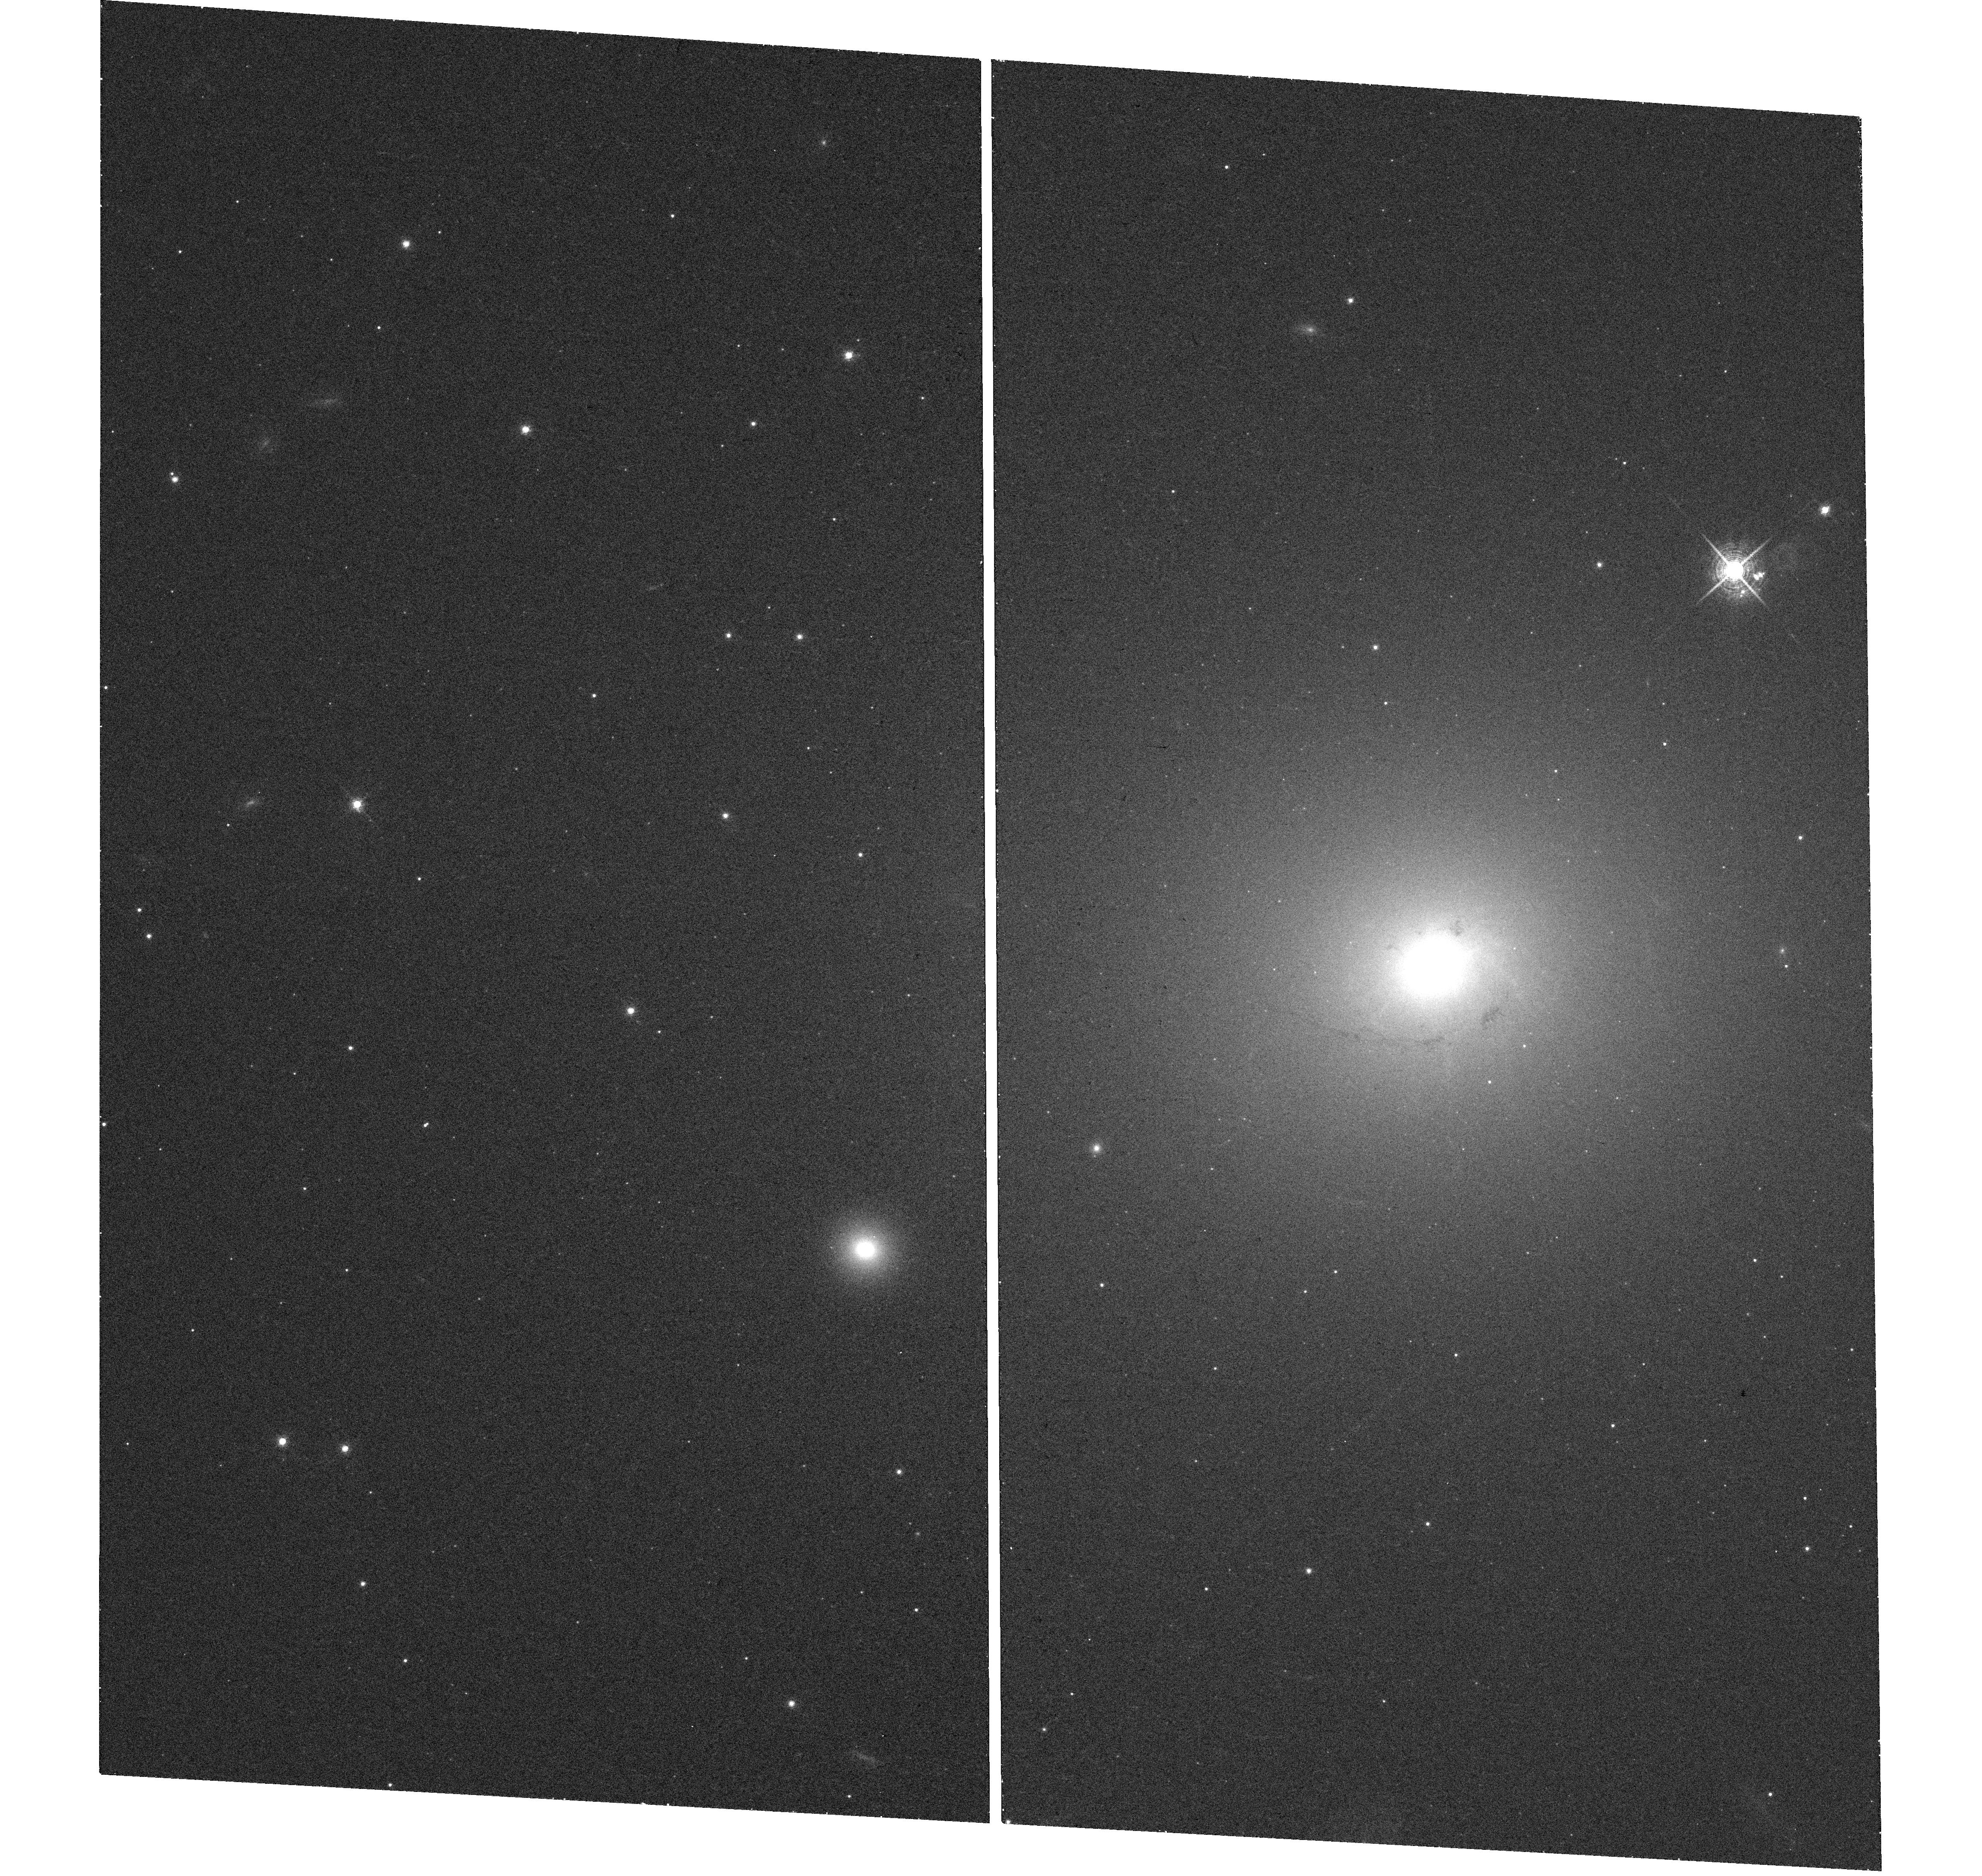
Target: NGC-4696
Instrument: WFC3/UVIS
Filter: F665N
Exposure: 19 min
Observation ID: hst_13821_02_wfc3_uvis_f665n_icle02

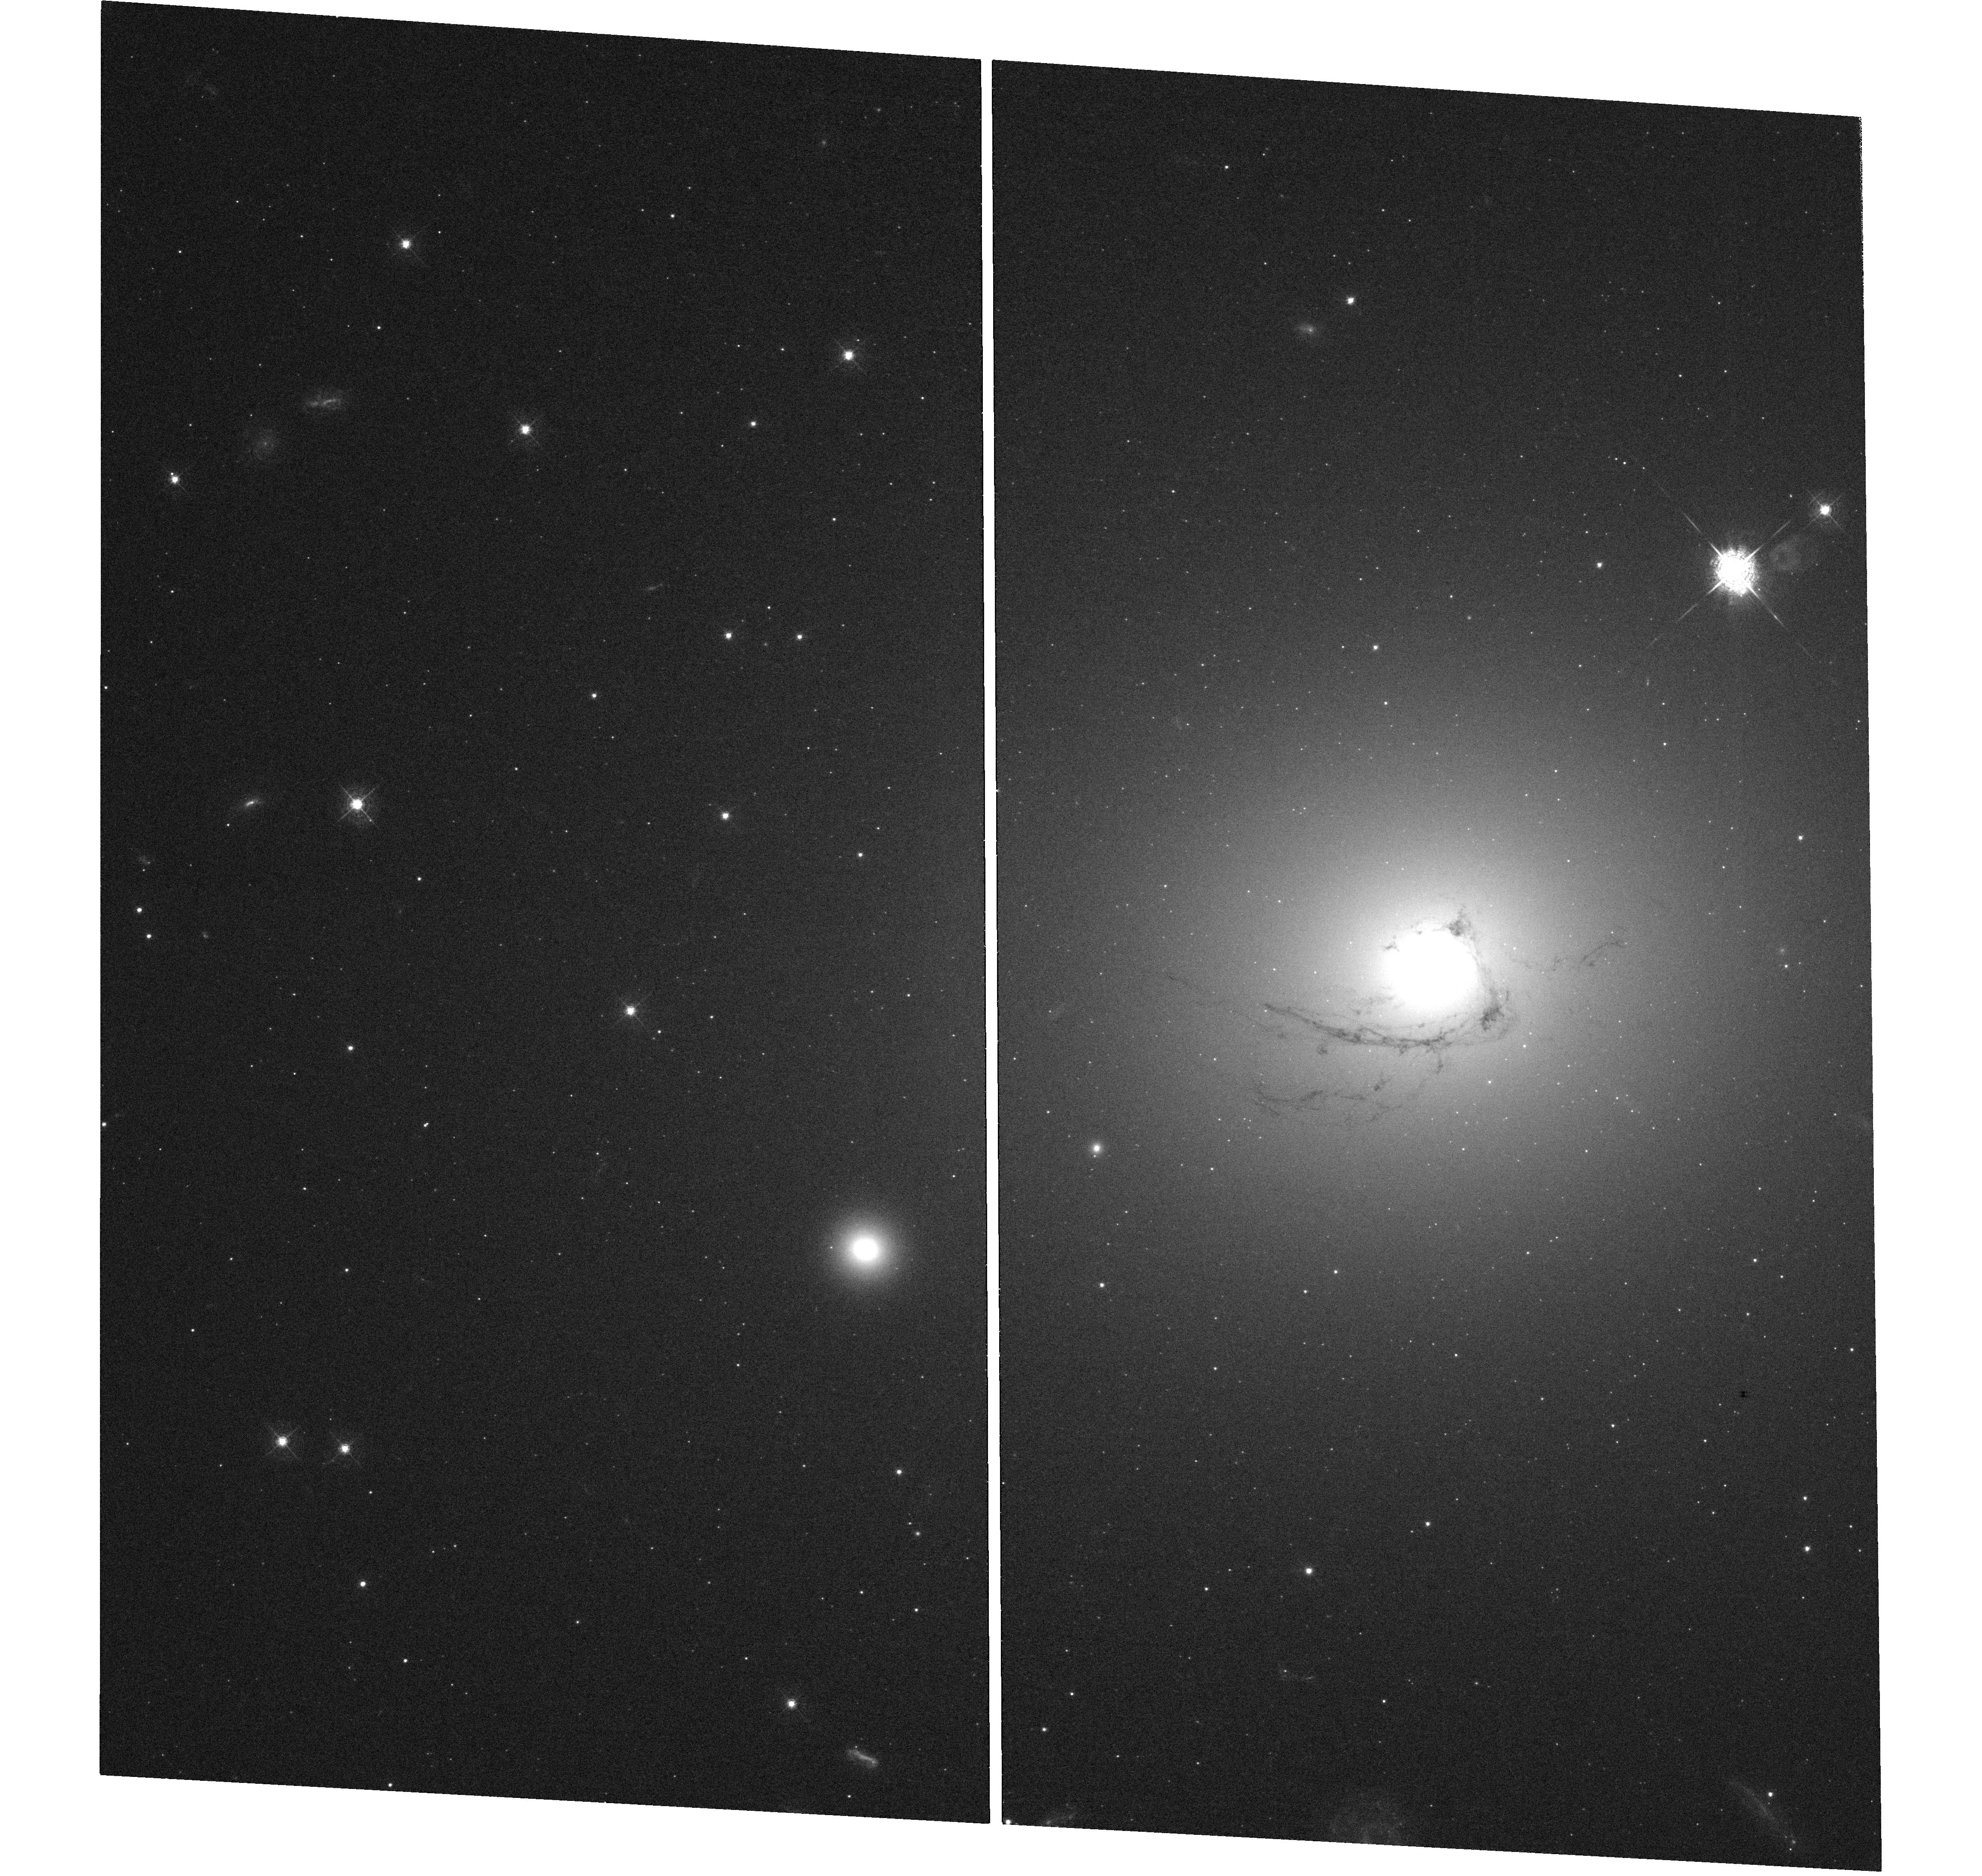
Target: NGC-4696
Instrument: WFC3/UVIS
Filter: F467M
Exposure: 1.5 h
Observation ID: hst_13821_02_wfc3_uvis_f467m_icle02

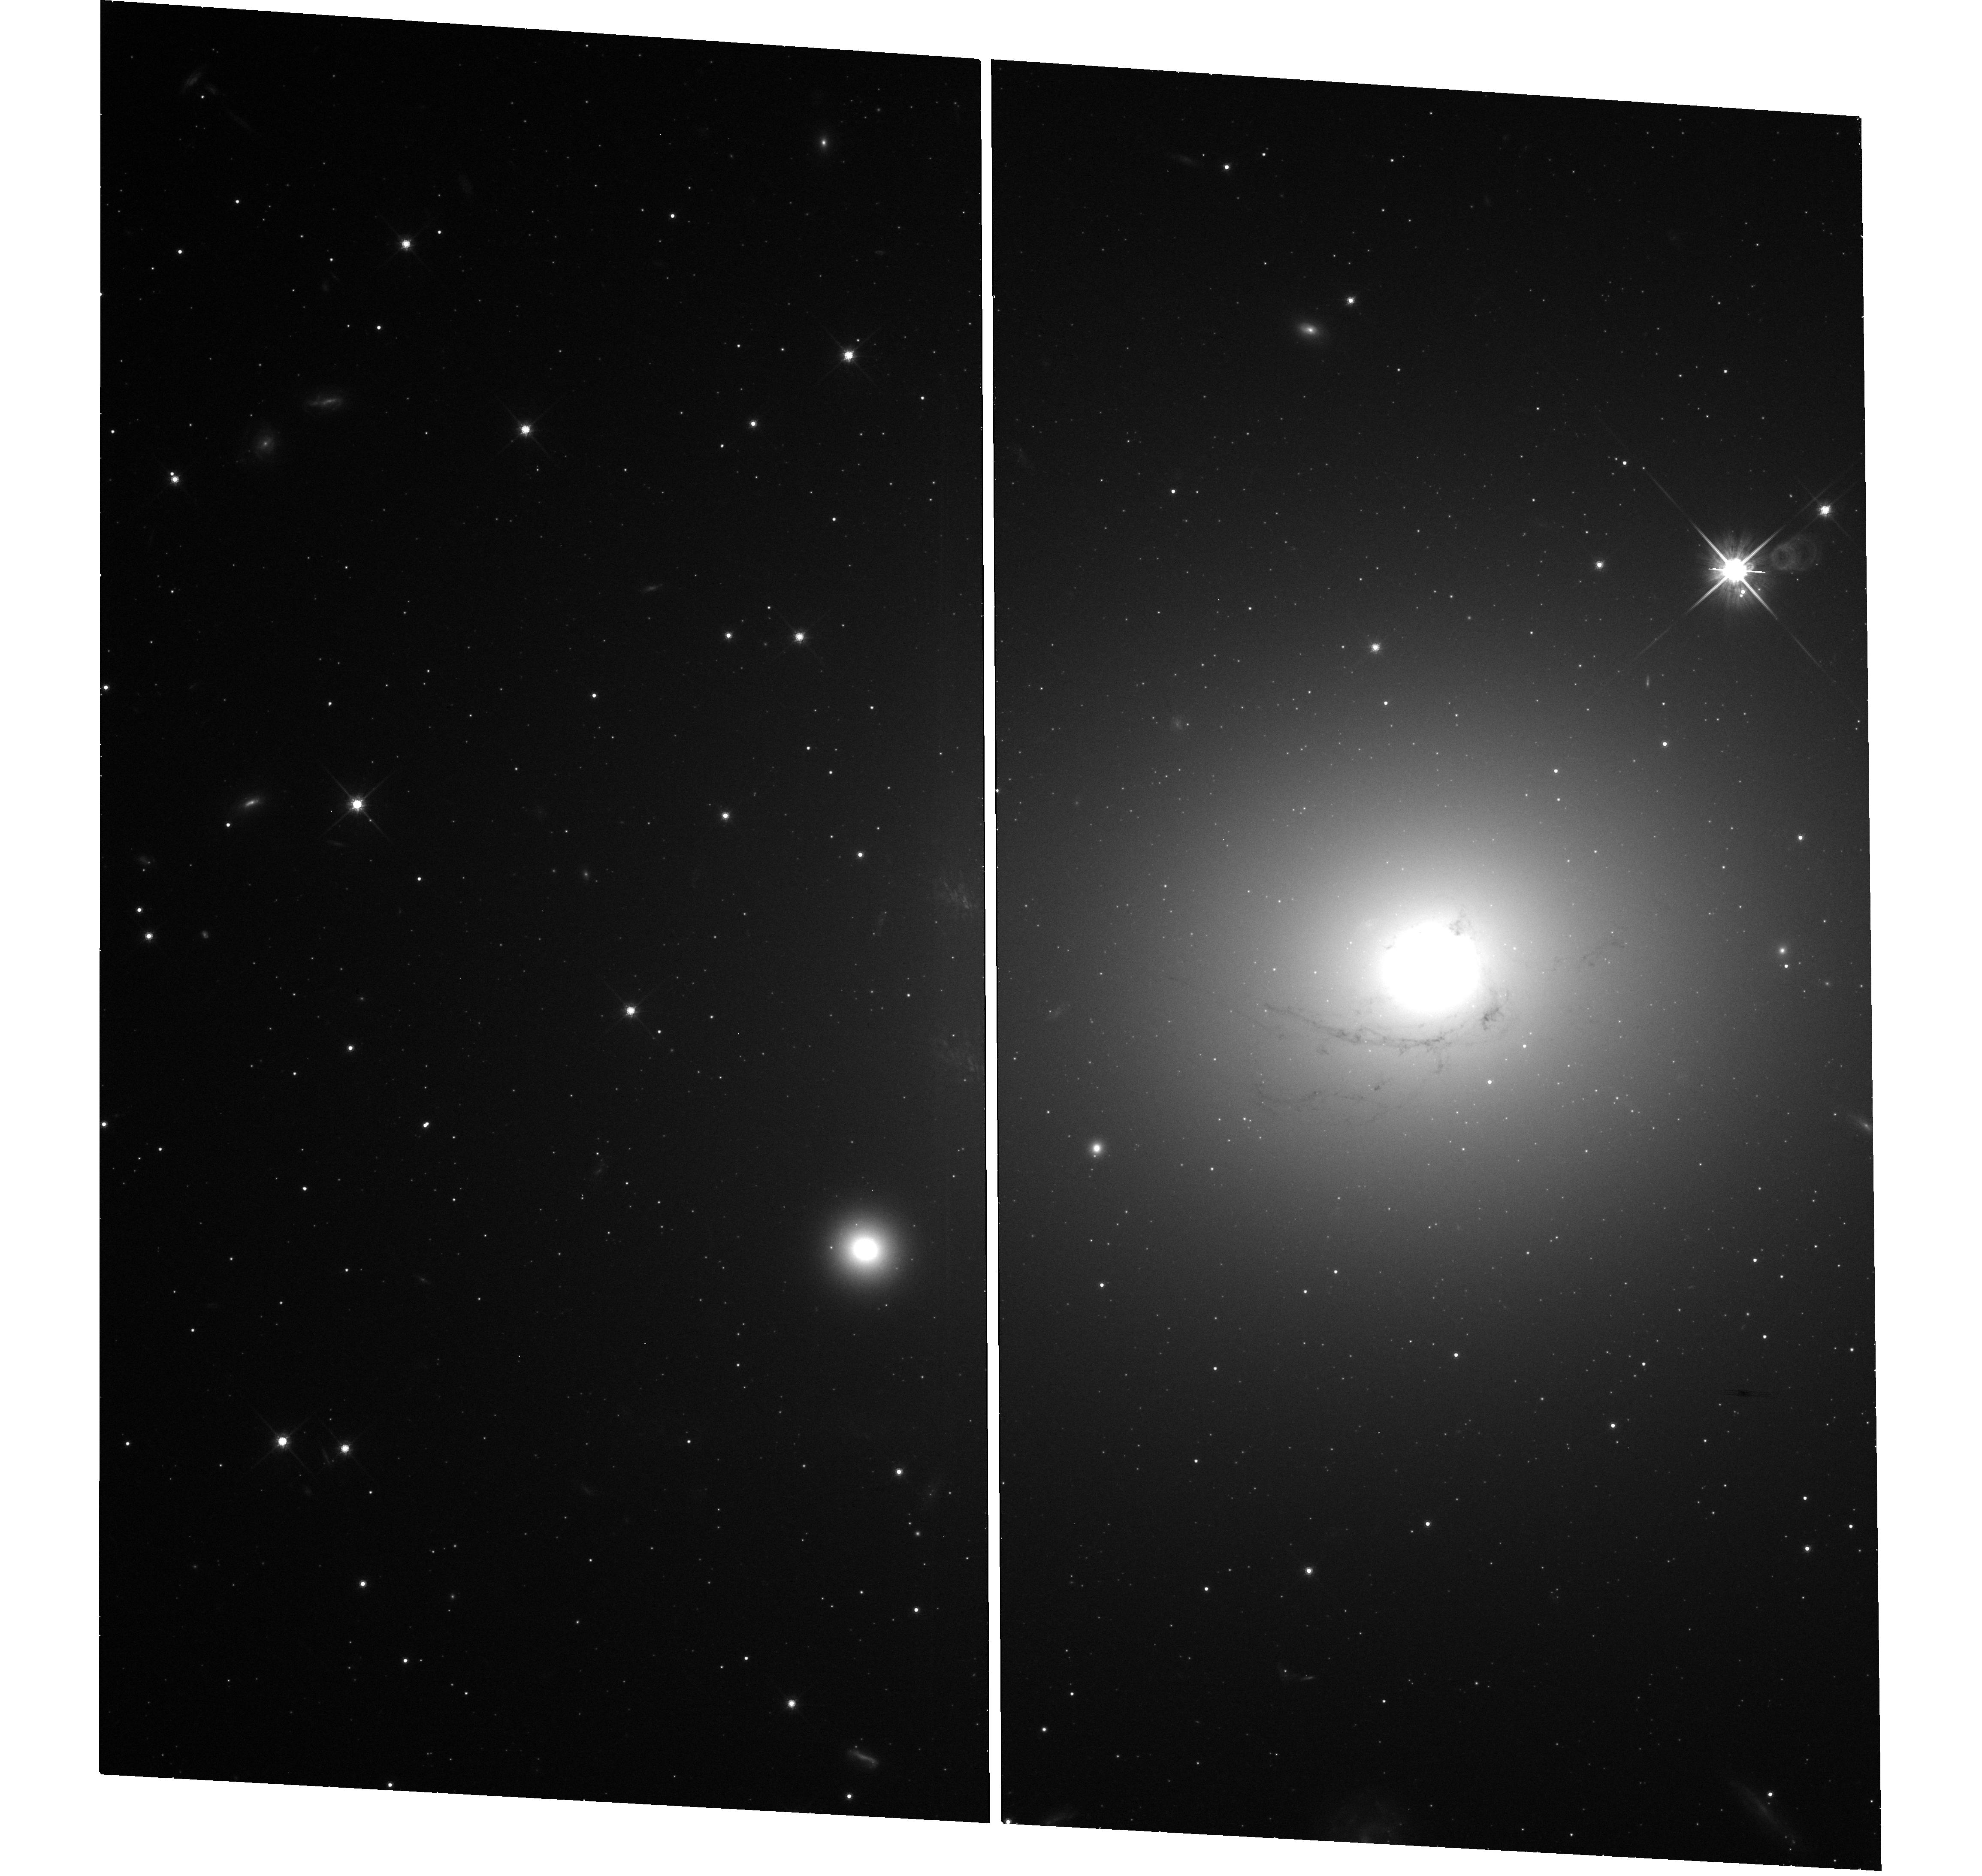
Target: NGC-4696
Instrument: WFC3/UVIS
Filter: F814W
Exposure: 19 min
Observation ID: hst_13821_02_wfc3_uvis_f814w_icle02

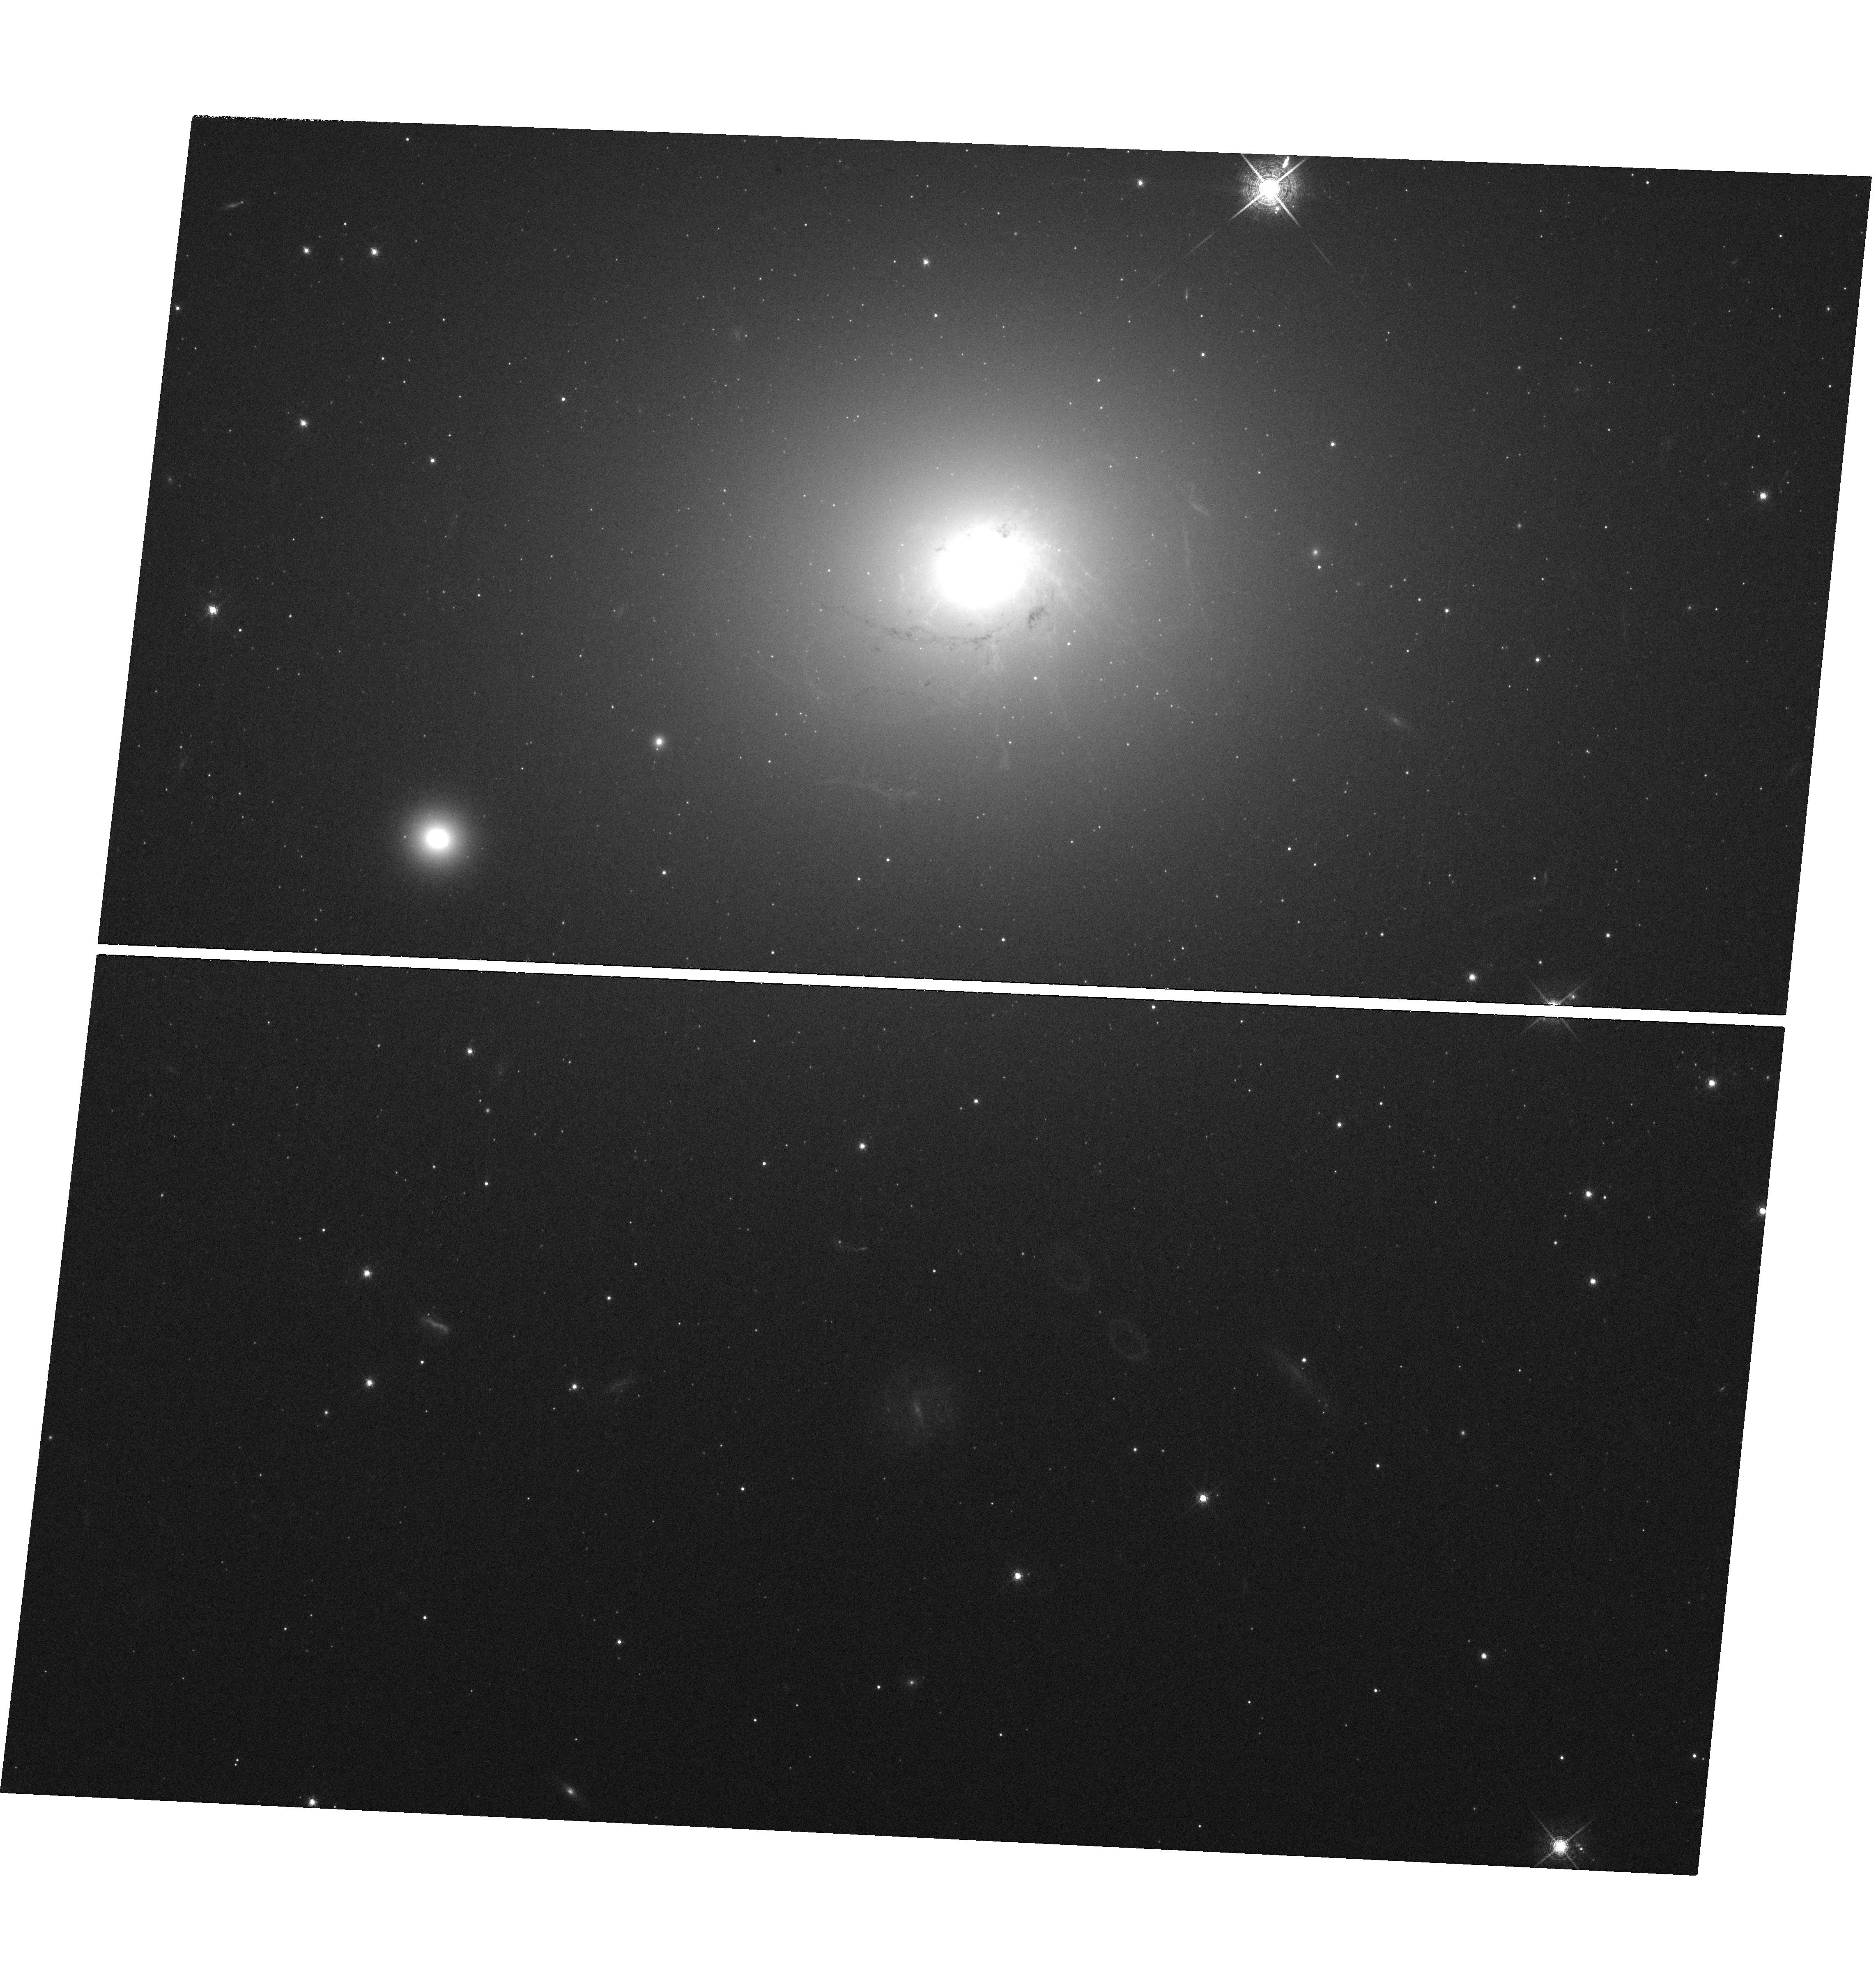
Target: NGC-4696
Instrument: WFC3/UVIS
Filter: F665N
Exposure: 3.7 h
Observation ID: hst_13821_03_wfc3_uvis_f665n_icle03

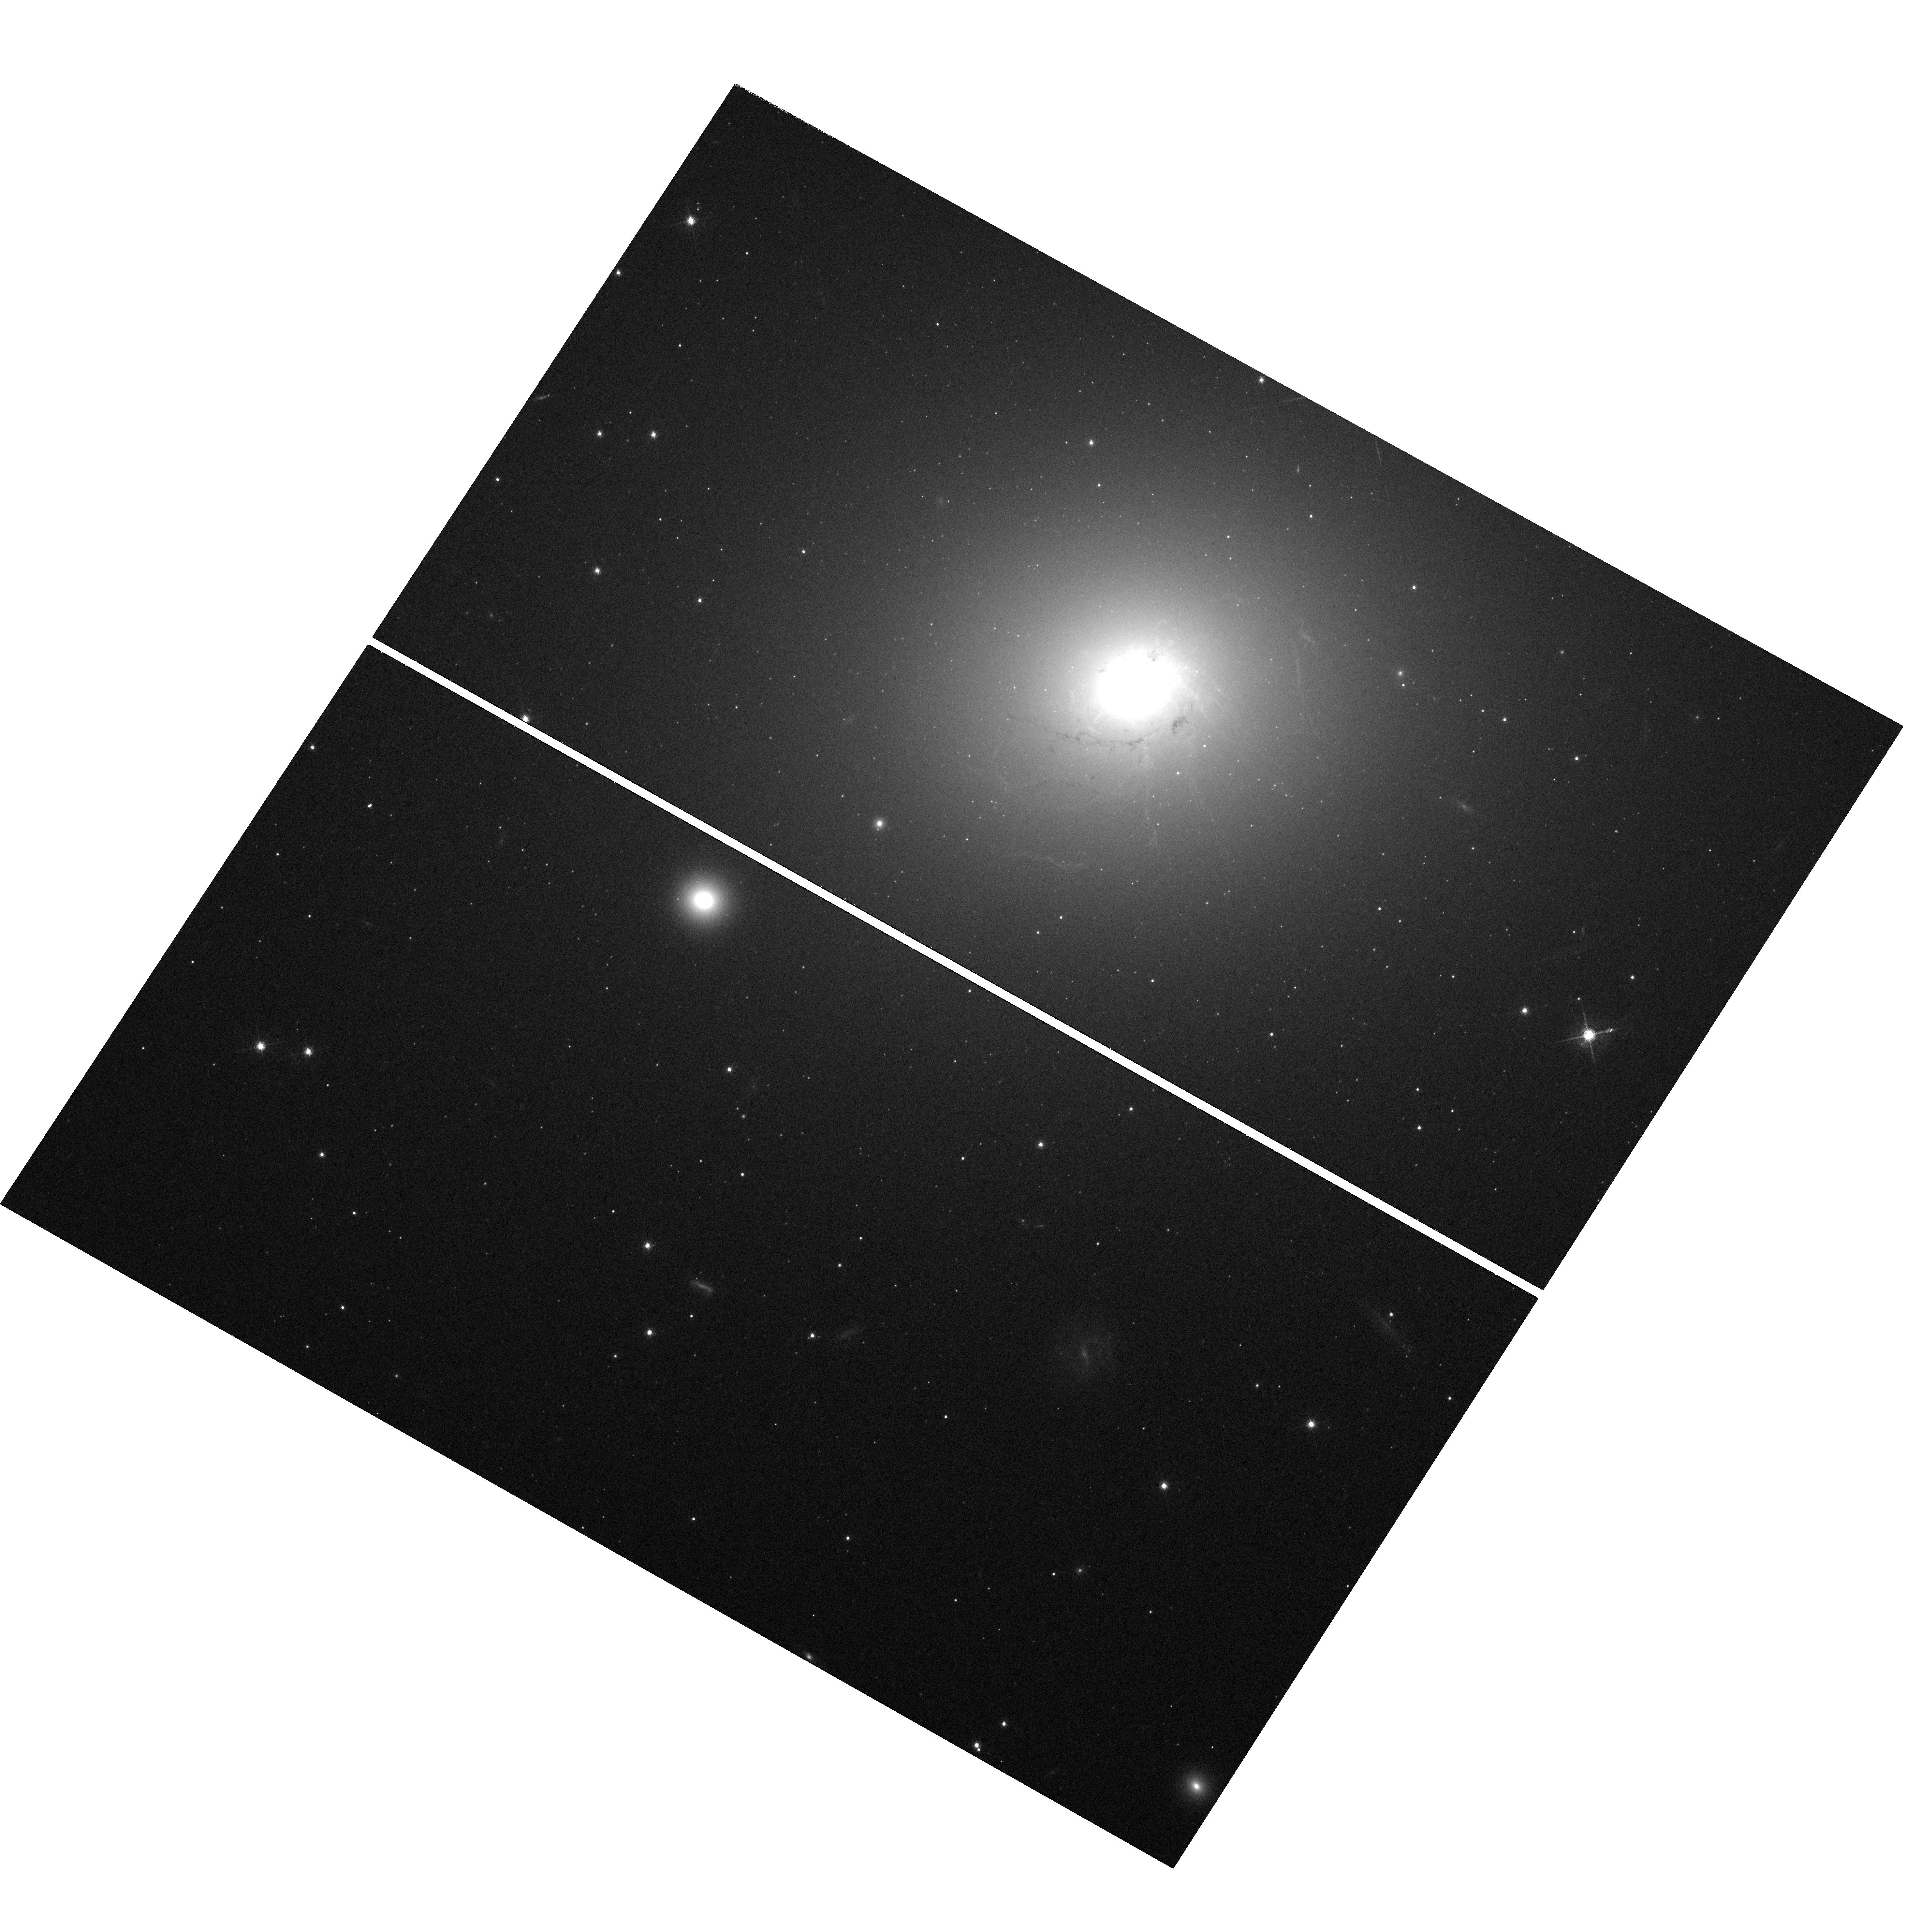
Target: NGC-4696
Instrument: WFC3/UVIS
Filter: F665N
Exposure: 3.7 h
Observation ID: hst_13821_01_wfc3_uvis_f665n_icle01

H-alpha Filaments and Feedback in NGC4696 at the centre of the Centaurus cluster (PI: Fabian, Andrew C.)

One third of Brightest Cluster Galaxies (BCG) have strong optical emission lines originating in an extensive filamentary nebula. The prototype is the spectacular nebula around NGC1275 in the Perseus cluster which we are have imaged in H-alpha and [NII] with HST, spatially resolving the filamentary structure. Here we propose deep observations of the nebula in NGC4696, the BCG in the Centaurus cluster. NGC4696, at approximately half the distance of NGC1275 is the nearest BCG nebula with molecular filaments, thus affording the highest linear spatial resolution in this type of source. These observations will test the magnetic support model for the filaments by resolving and measuring the width of the filaments, and test the particle heating model for the excitation of the filaments through measurement of their surface brightness distribution and morphology. The relation of the filaments to the dust lanes, and the complex Faraday Rotation maps of this source will provide further diagnostics not available in NGC1275. The results will have a wide relevance to similar nebulae found around distant radio galaxies and young galaxies.